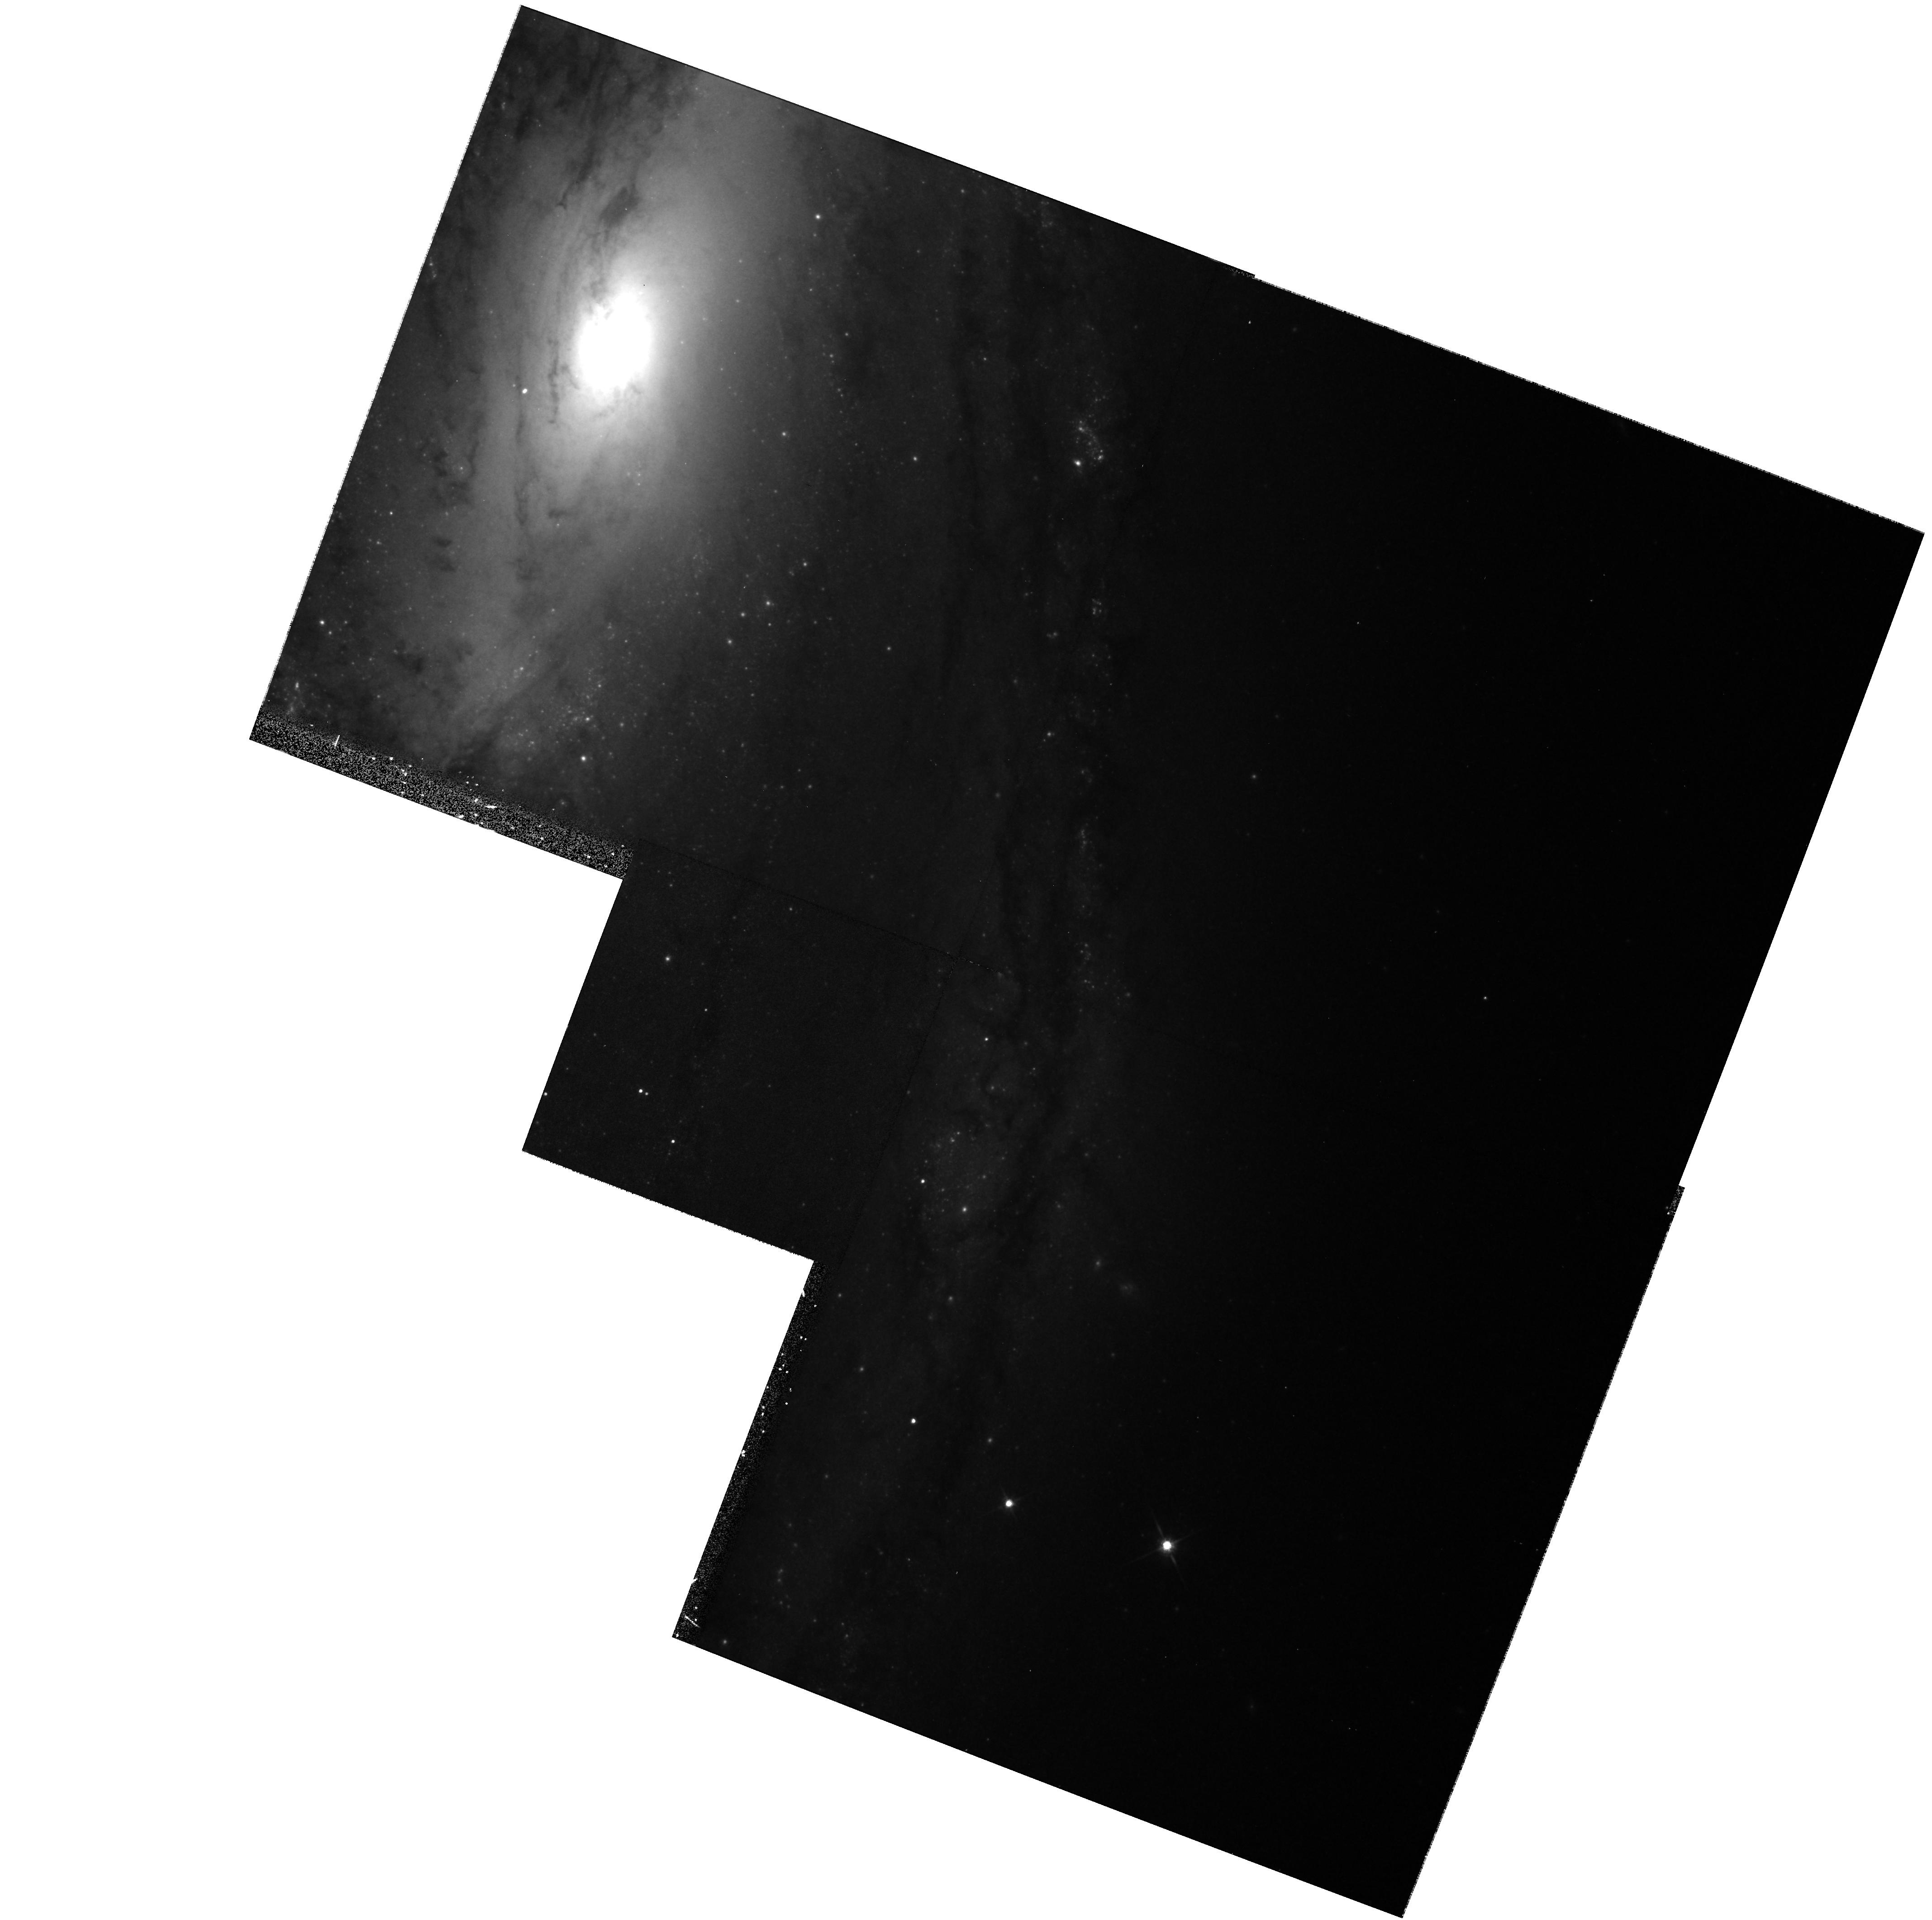
Target: SN1997BS-3
Instrument: WFPC2/PC
Filter: F814W
Exposure: 12 min
Observation ID: hst_8602_30_wfpc2_pc_f814w_u6a030

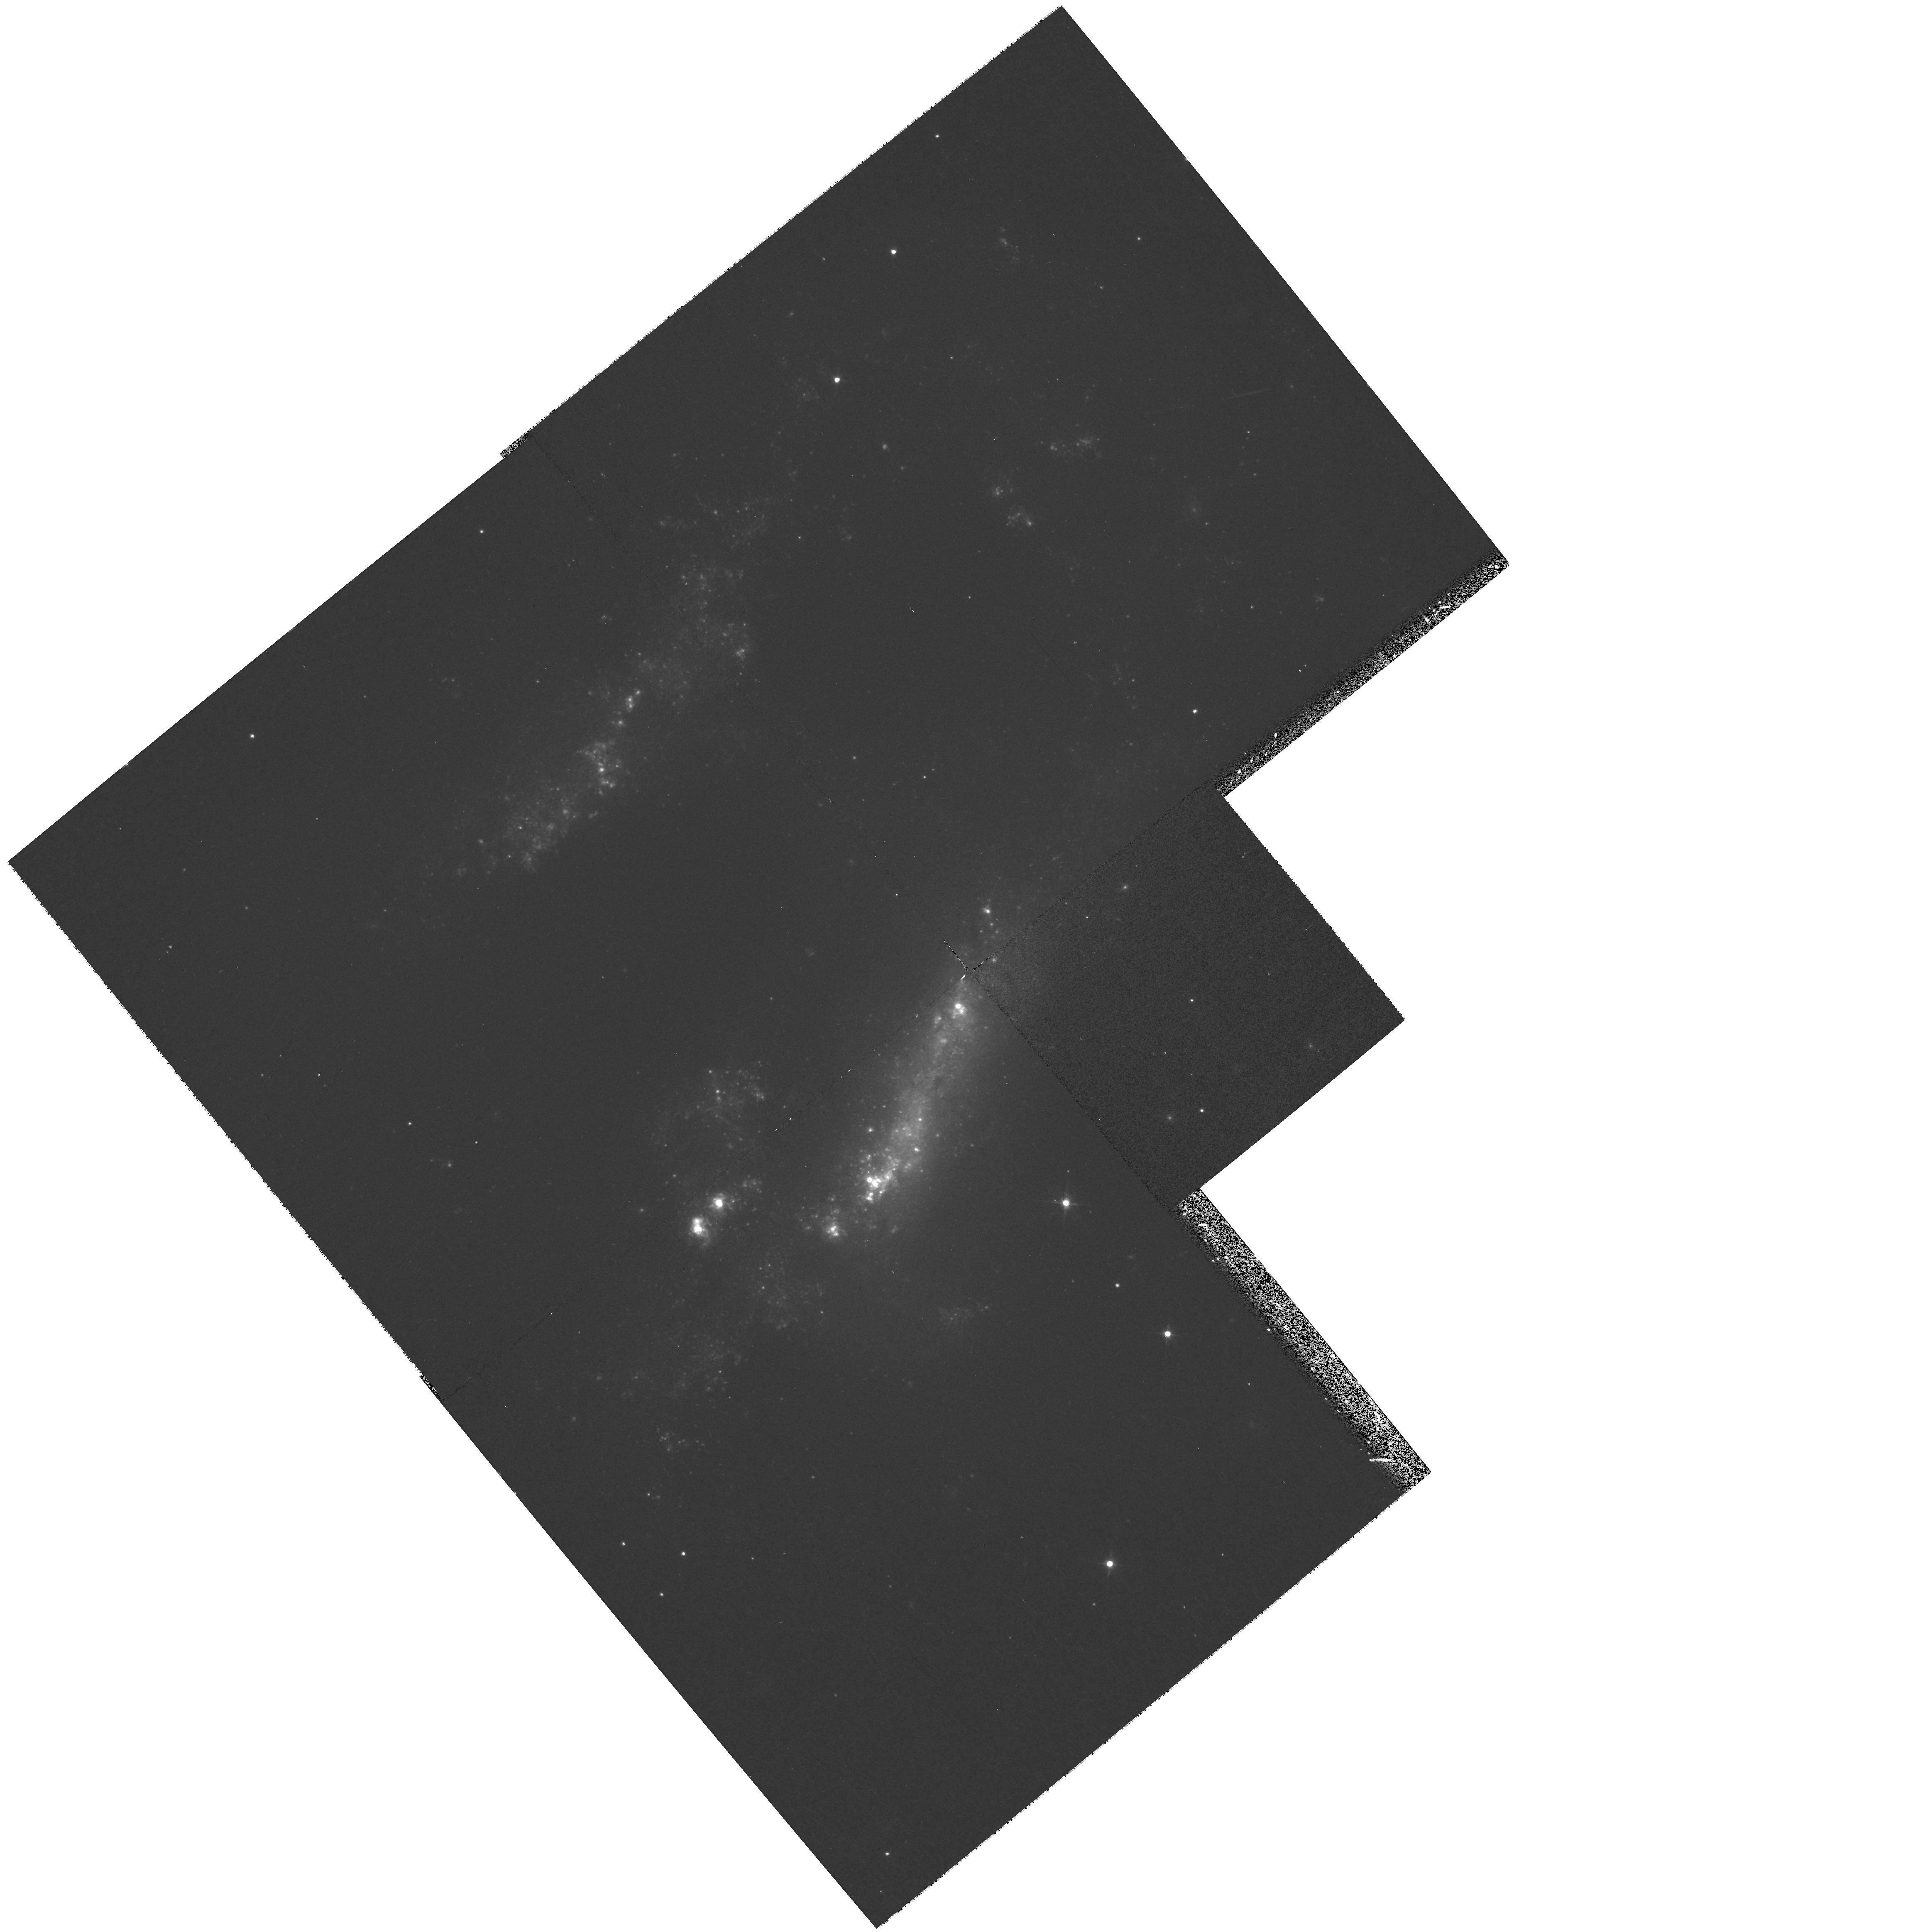
Target: SN1995N-1
Instrument: WFPC2/PC
Filter: F555W
Exposure: 12 min
Observation ID: hst_8602_58_wfpc2_pc_f555w_u6a058

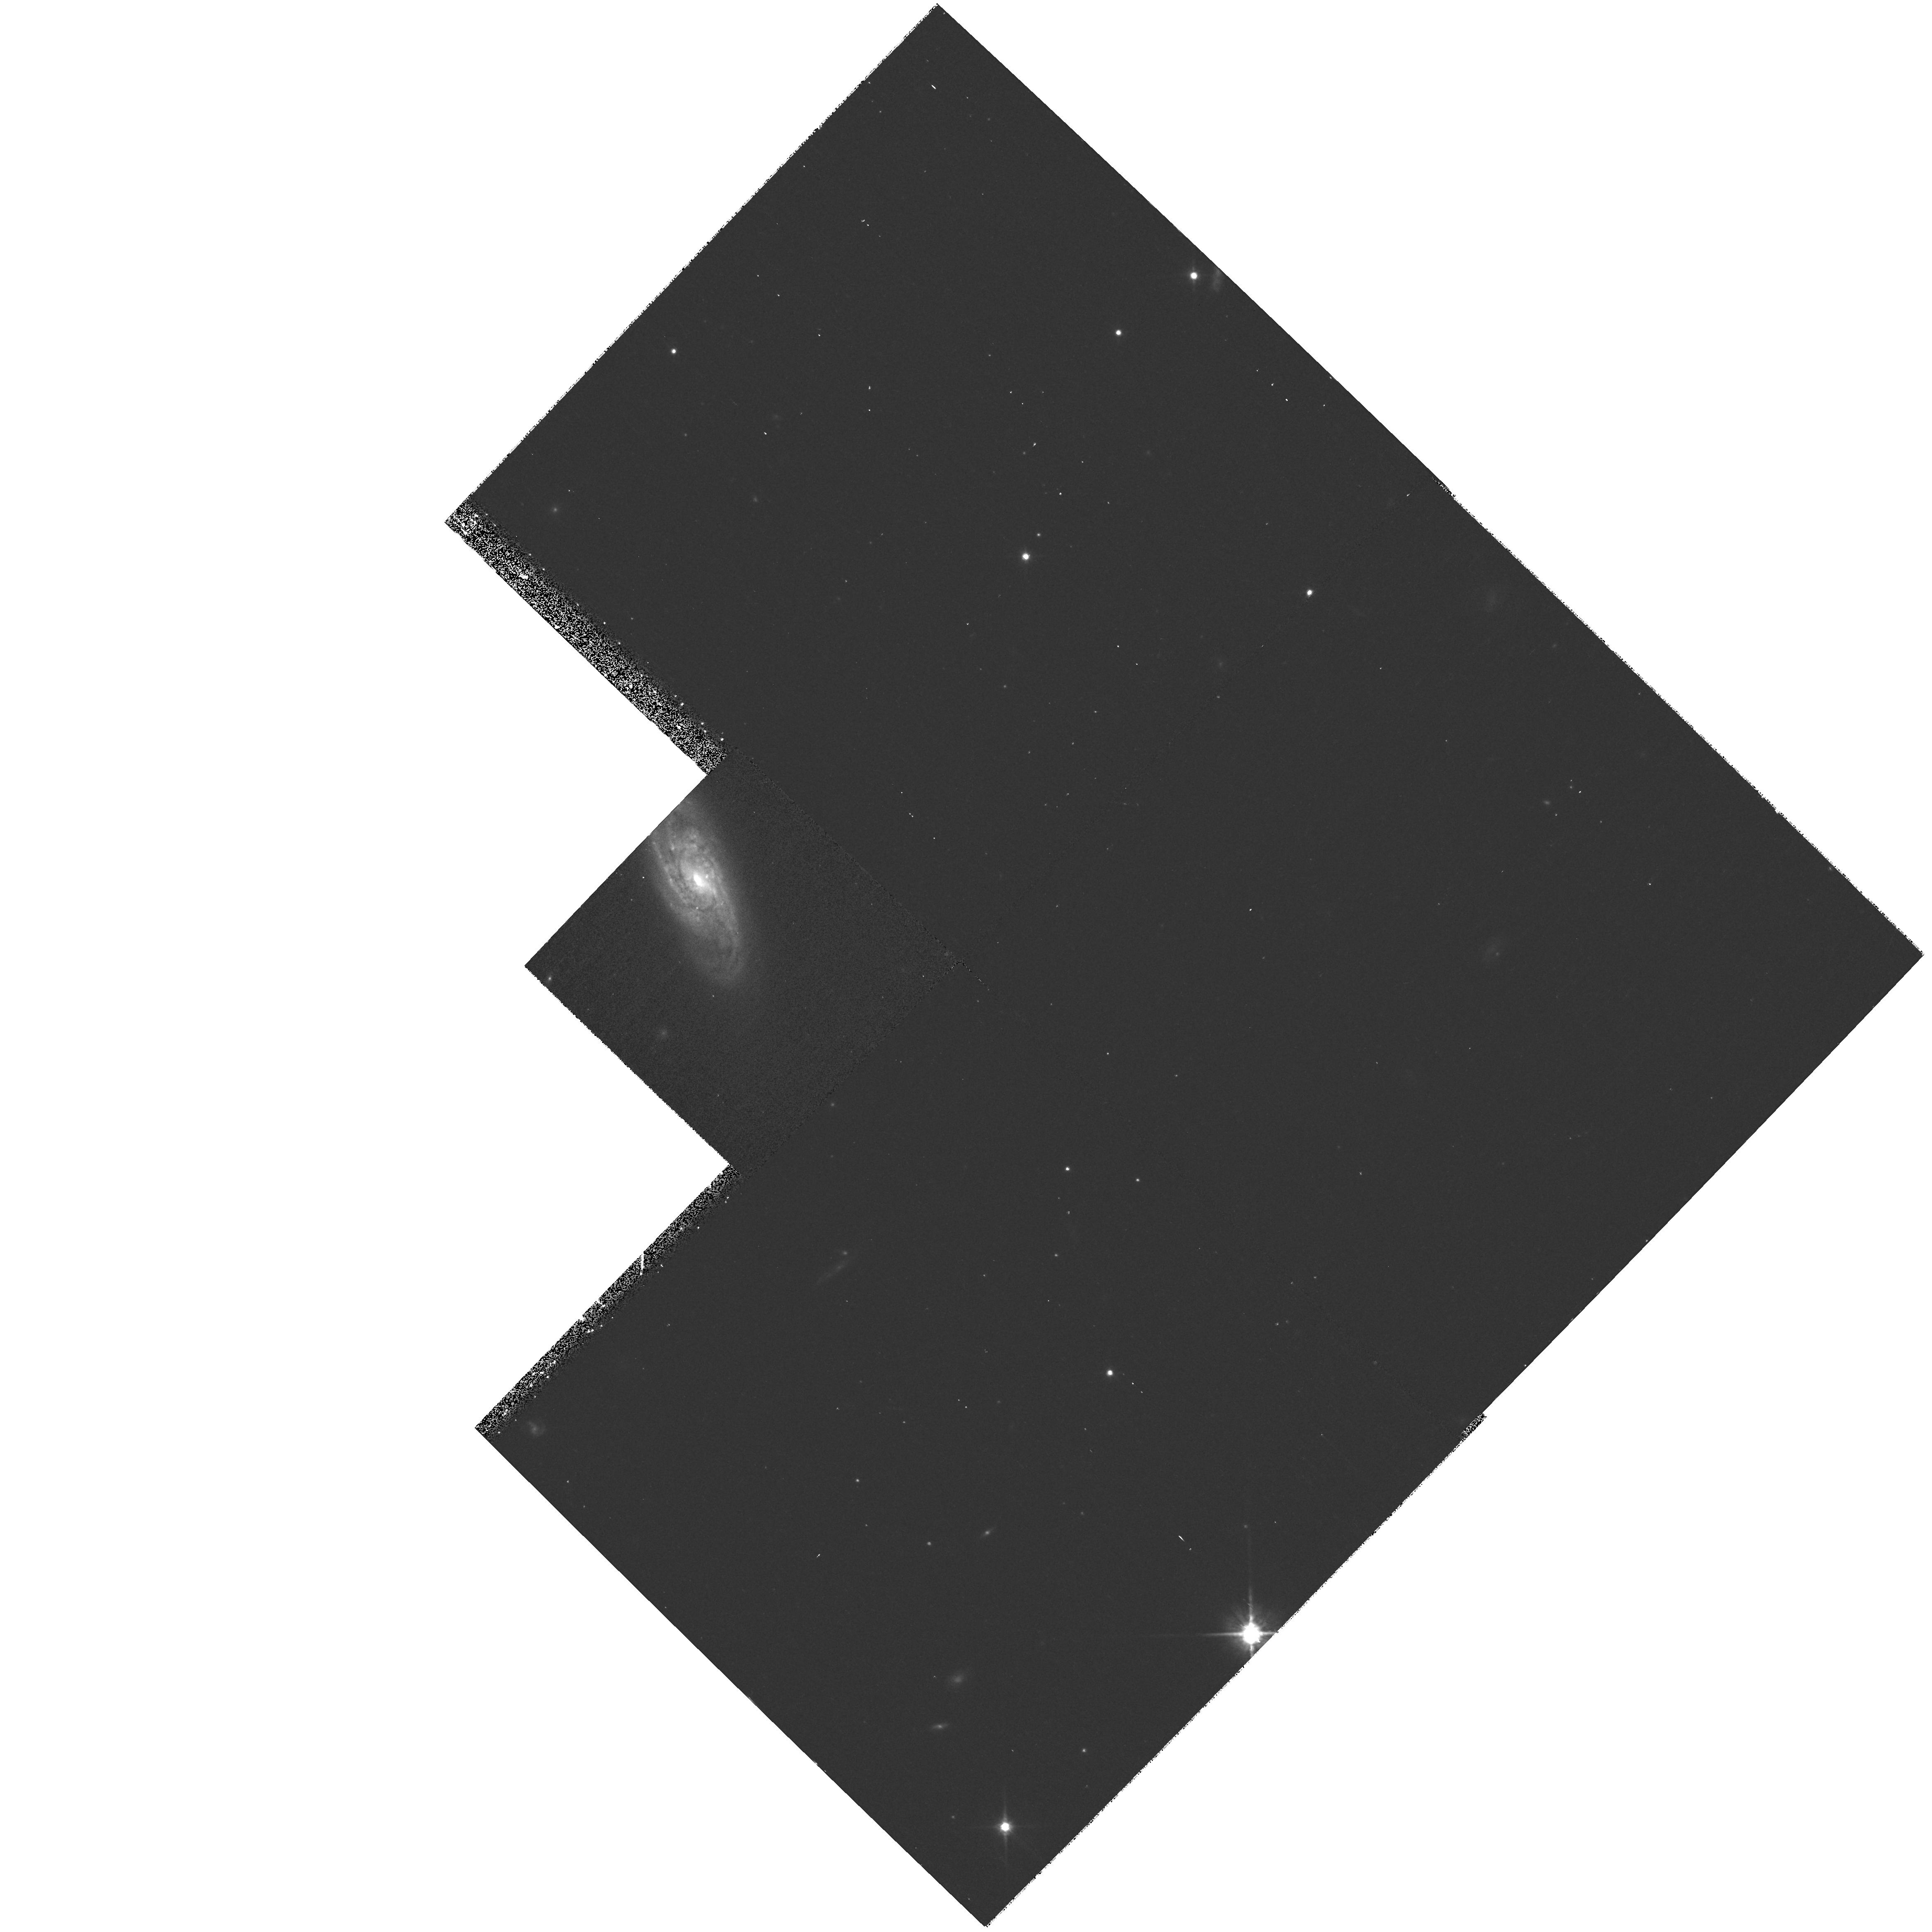
Target: SN1999E-3
Instrument: WFPC2/PC
Filter: F814W
Exposure: 12 min
Observation ID: hst_8602_63_wfpc2_pc_f814w_u6a063

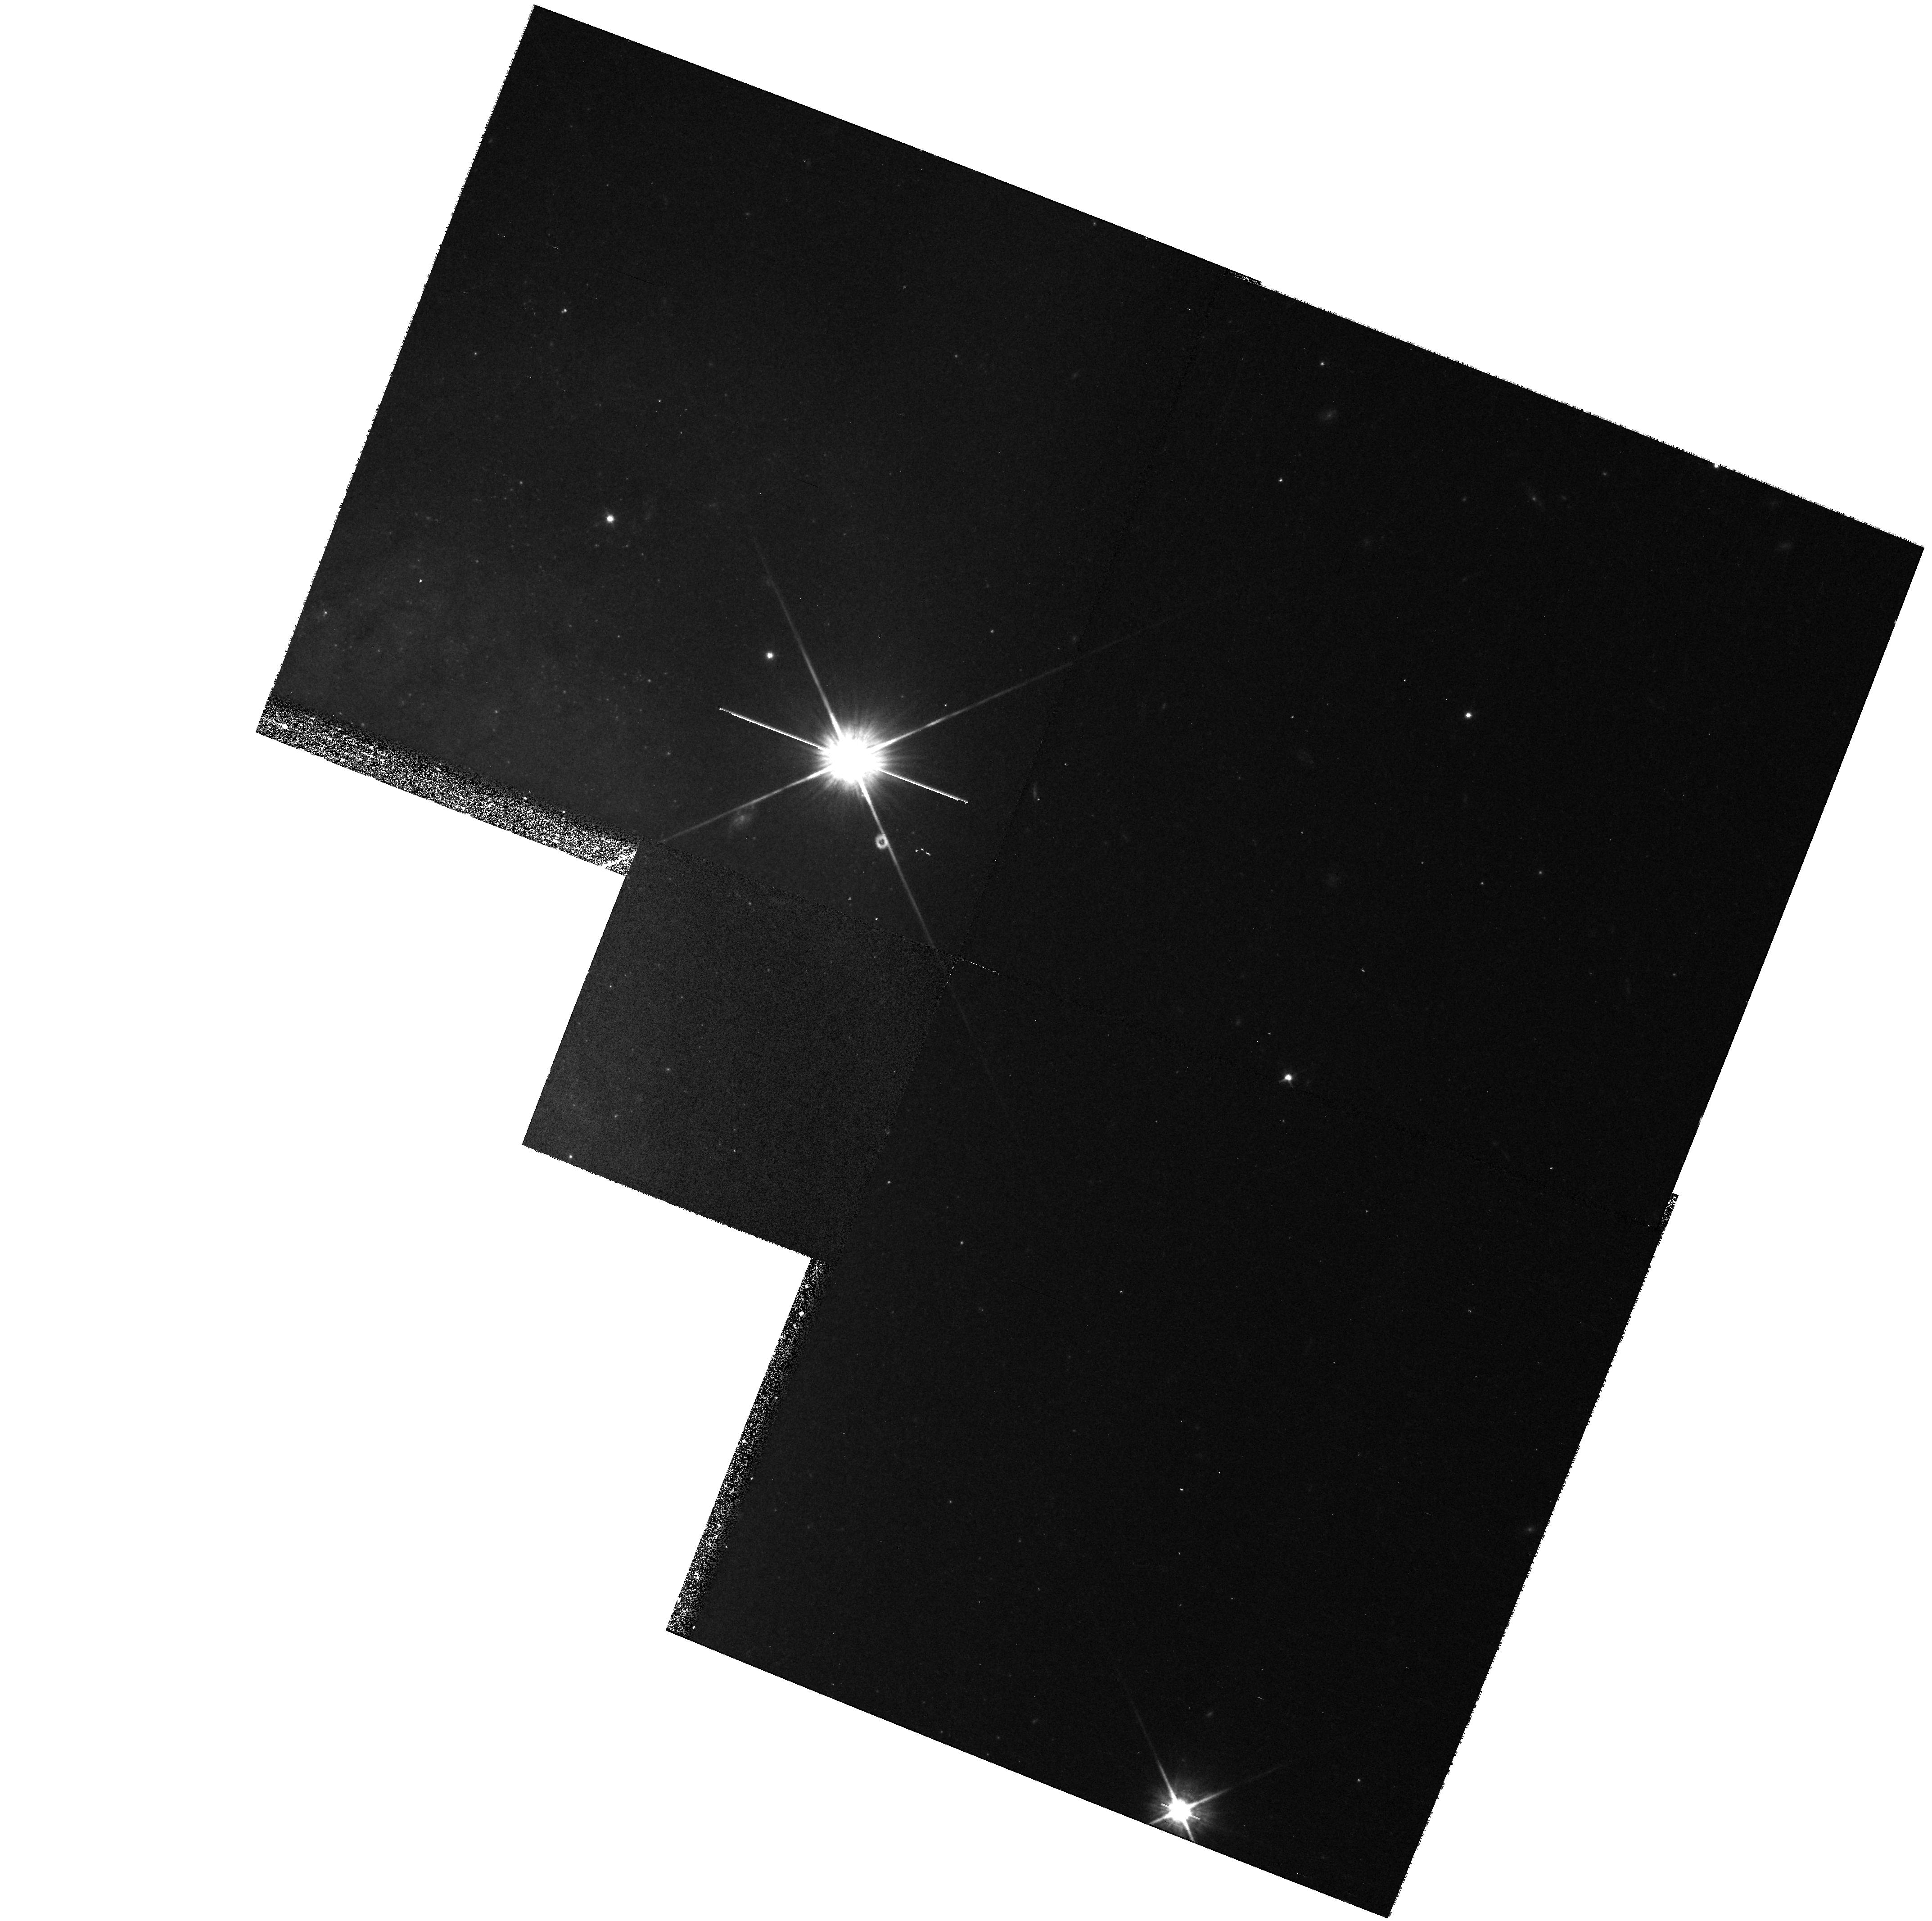
Target: SN1999BY-3
Instrument: WFPC2/PC
Filter: F814W
Exposure: 12 min
Observation ID: hst_8602_27_wfpc2_pc_f814w_u6a027

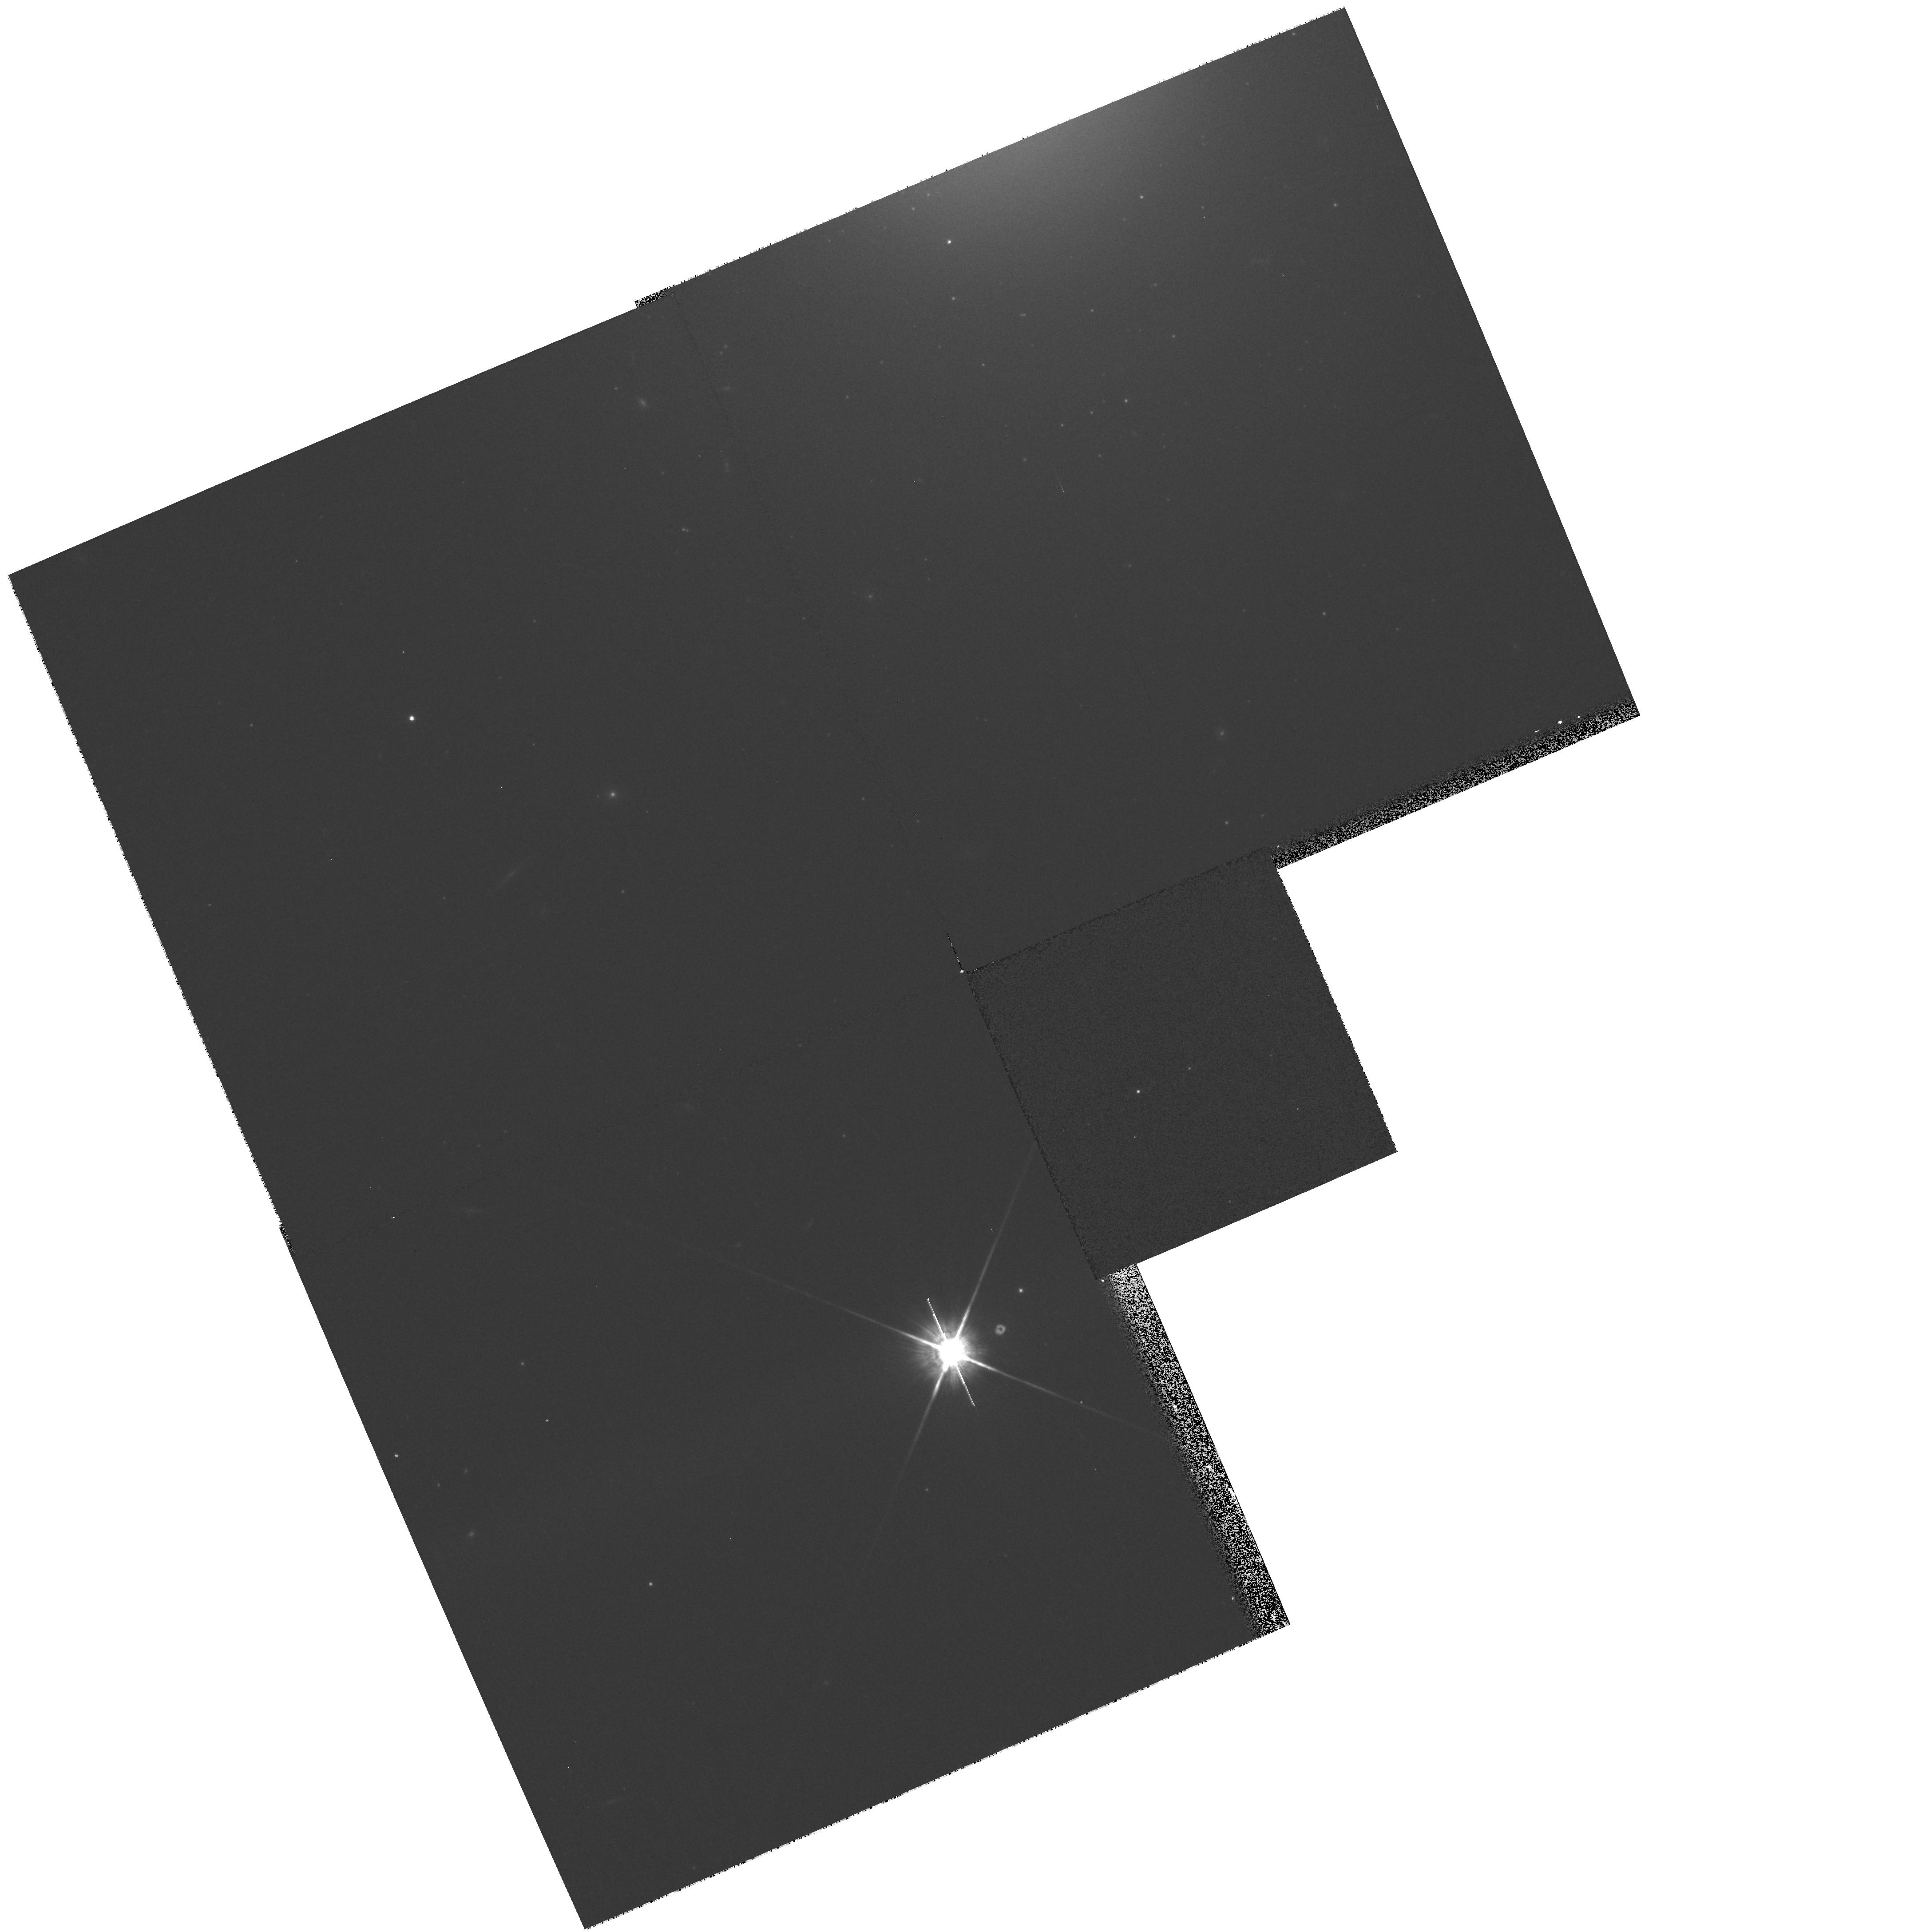
Target: SN2000CX-2
Instrument: WFPC2/PC
Filter: F814W
Exposure: 5 min
Observation ID: hst_8602_54_wfpc2_pc_f814w_u6a054

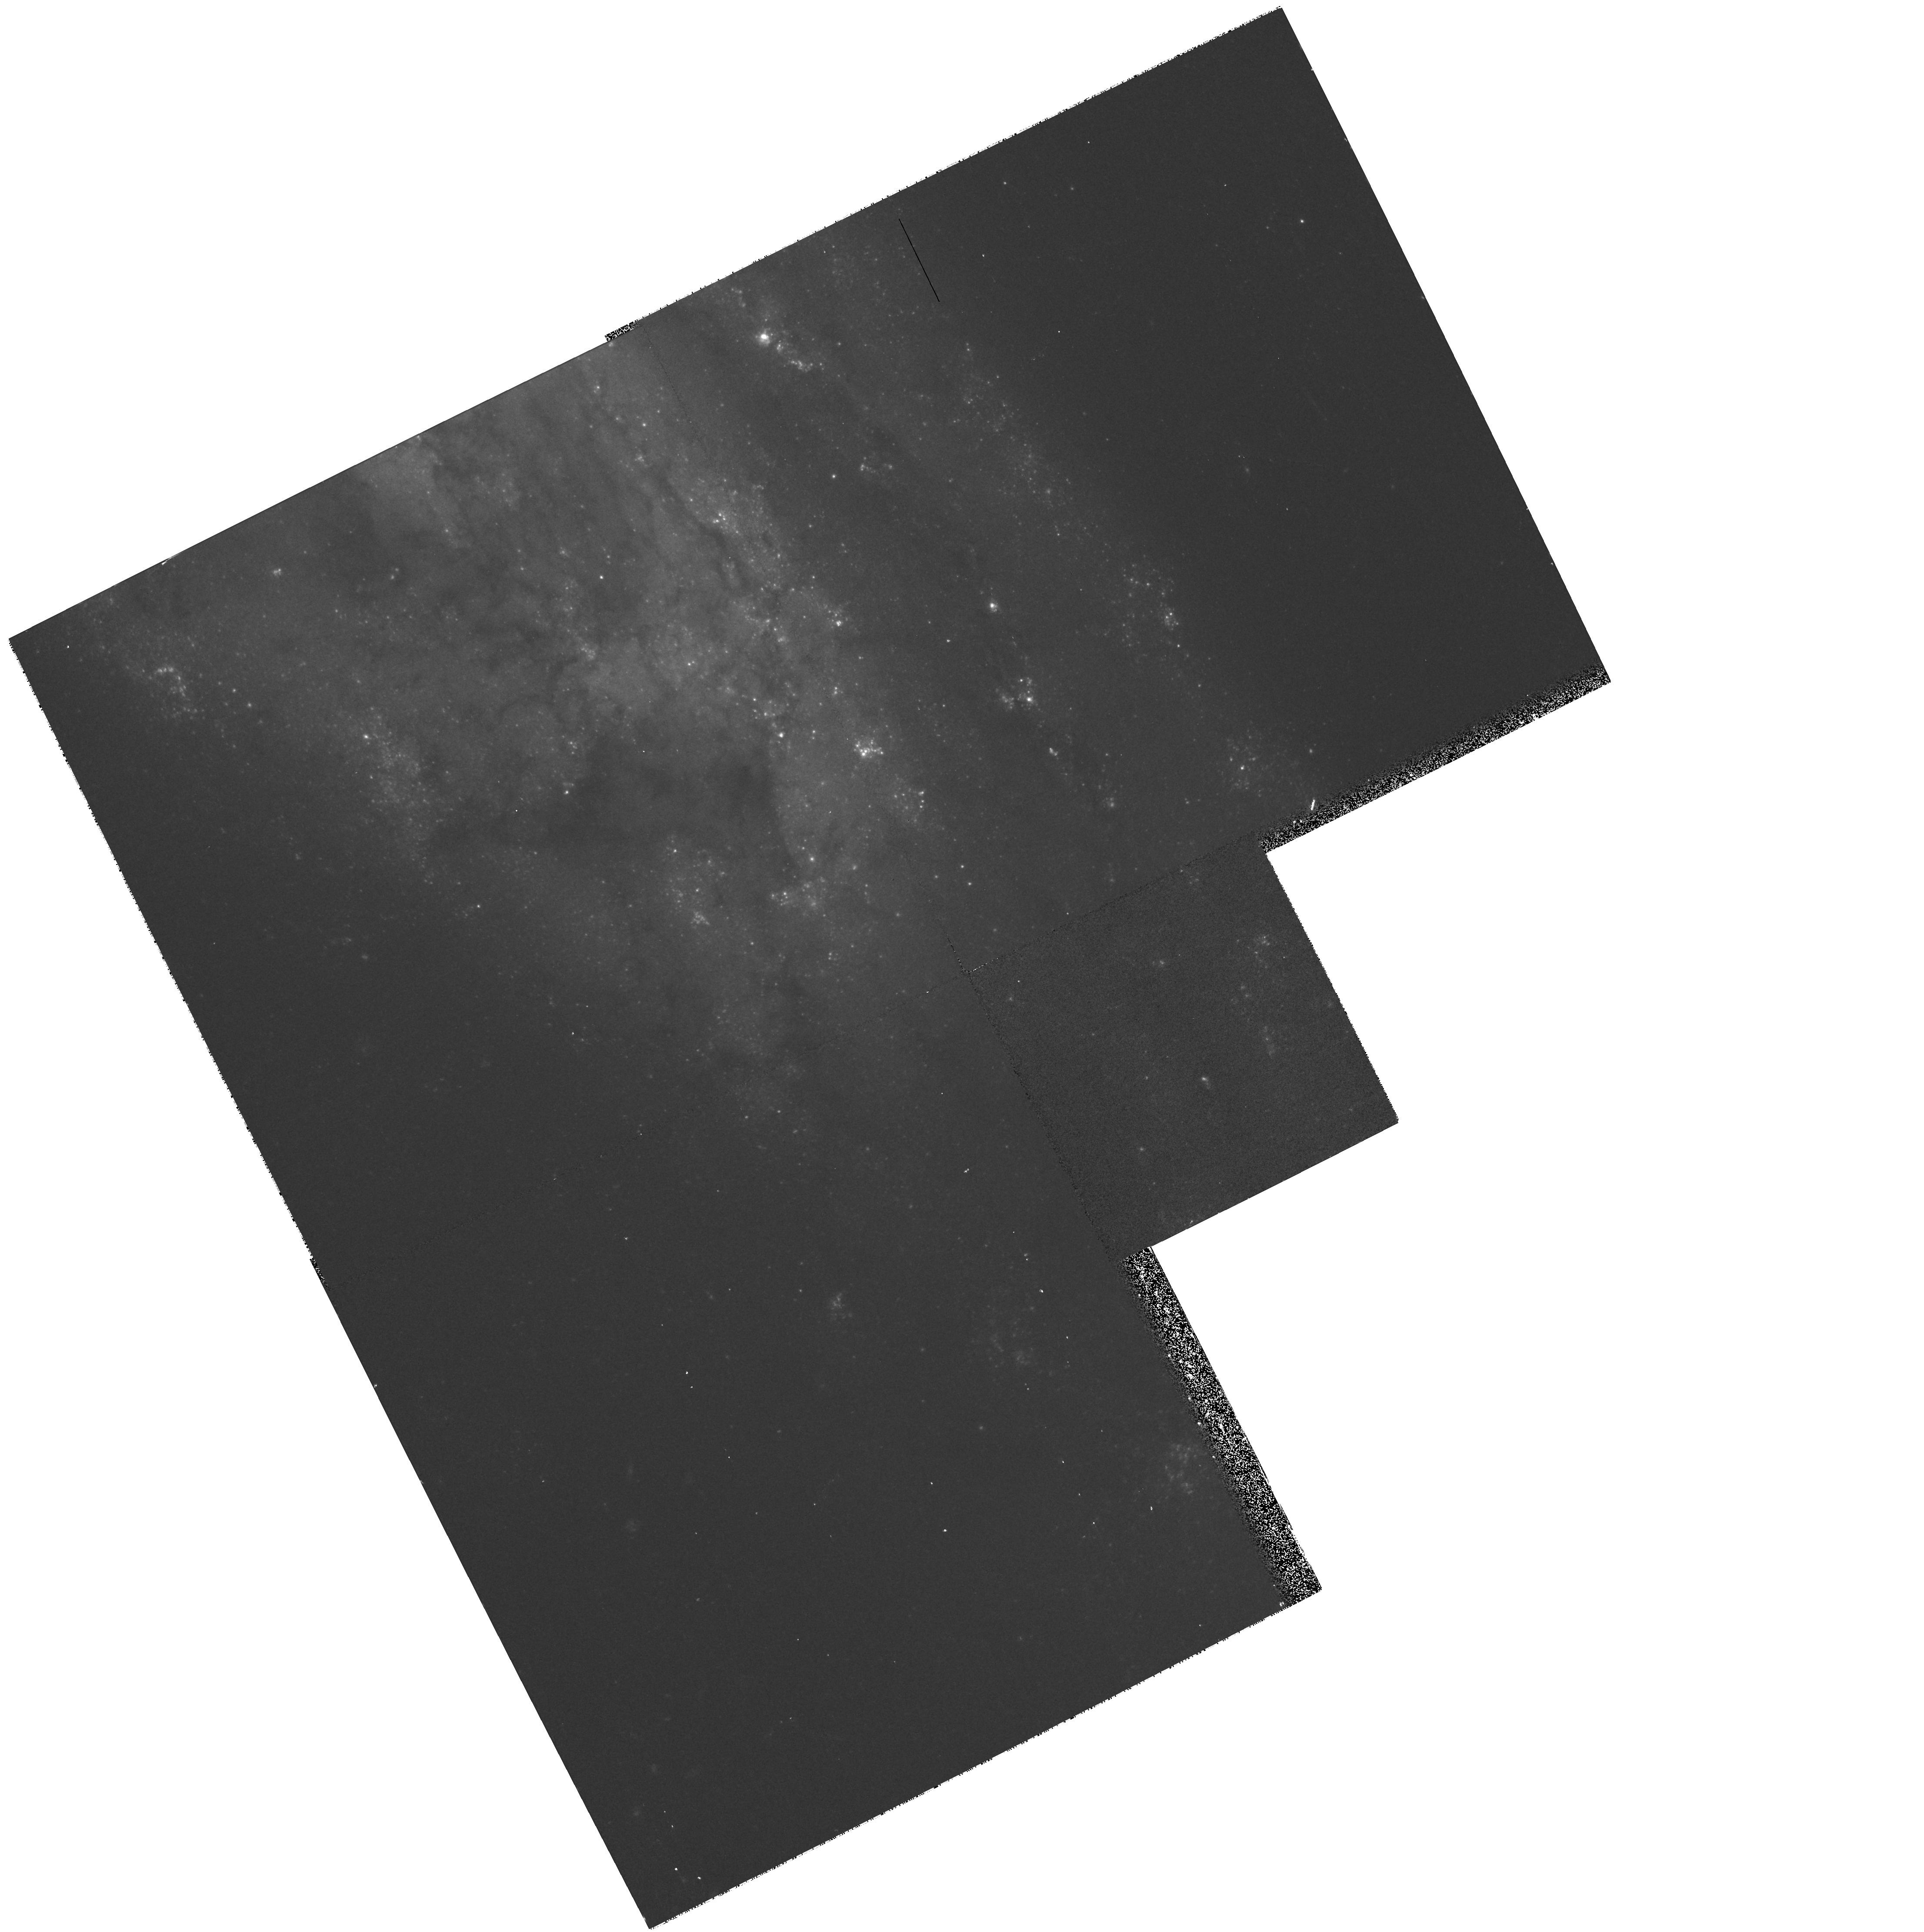
Target: SN1999BW-1
Instrument: WFPC2/PC
Filter: F555W
Exposure: 12 min
Observation ID: hst_8602_10_wfpc2_pc_f555w_u6a010

A Snapshot Survey of the Sites of Recent, Nearby Supernovae (PI: Filippenko, Alex V.)

During the past few years, the Lick Observatory Supernova Search (LOSS) and the Beijing Astronomical Observatory Supernova Search (BAOSS) have found a total of 76 supernovae (SNe), 62 of them in relatively nearby galaxies (cz <= 6000 km s^-1). Most of the nearby objects were discovered before maximum brightness. All have follow-up photometry and spectroscopy; they include some of the best-studied SNe to date. We propose to conduct a WFPC2 snapshot survey in V and I of the sites of the nearby SNe, which have precisely known positions, to obtain high-resolution information on their local environment. For example, we will see whether SNe of a given kind tend to occur close to star clusters, or in dusty regions, or in old (red) stellar populations. This will give important clues to the nature of their progenitor stars, with ramifications for many areas of astronomy (e.g., stellar evolution, nucleosynthesis, cosmology). For some of the most recent or unusually long-lived SNe, the new HST data will provide late-time photometry that is superior to what we can obtain from the ground. This proposal is similar, but complementary to, our archival proposal in which existing HST images from other programs are used to glean information about the environments of SNe. To make the data readily available to other researchers studying these SNe, we waive the entire proprietary period.